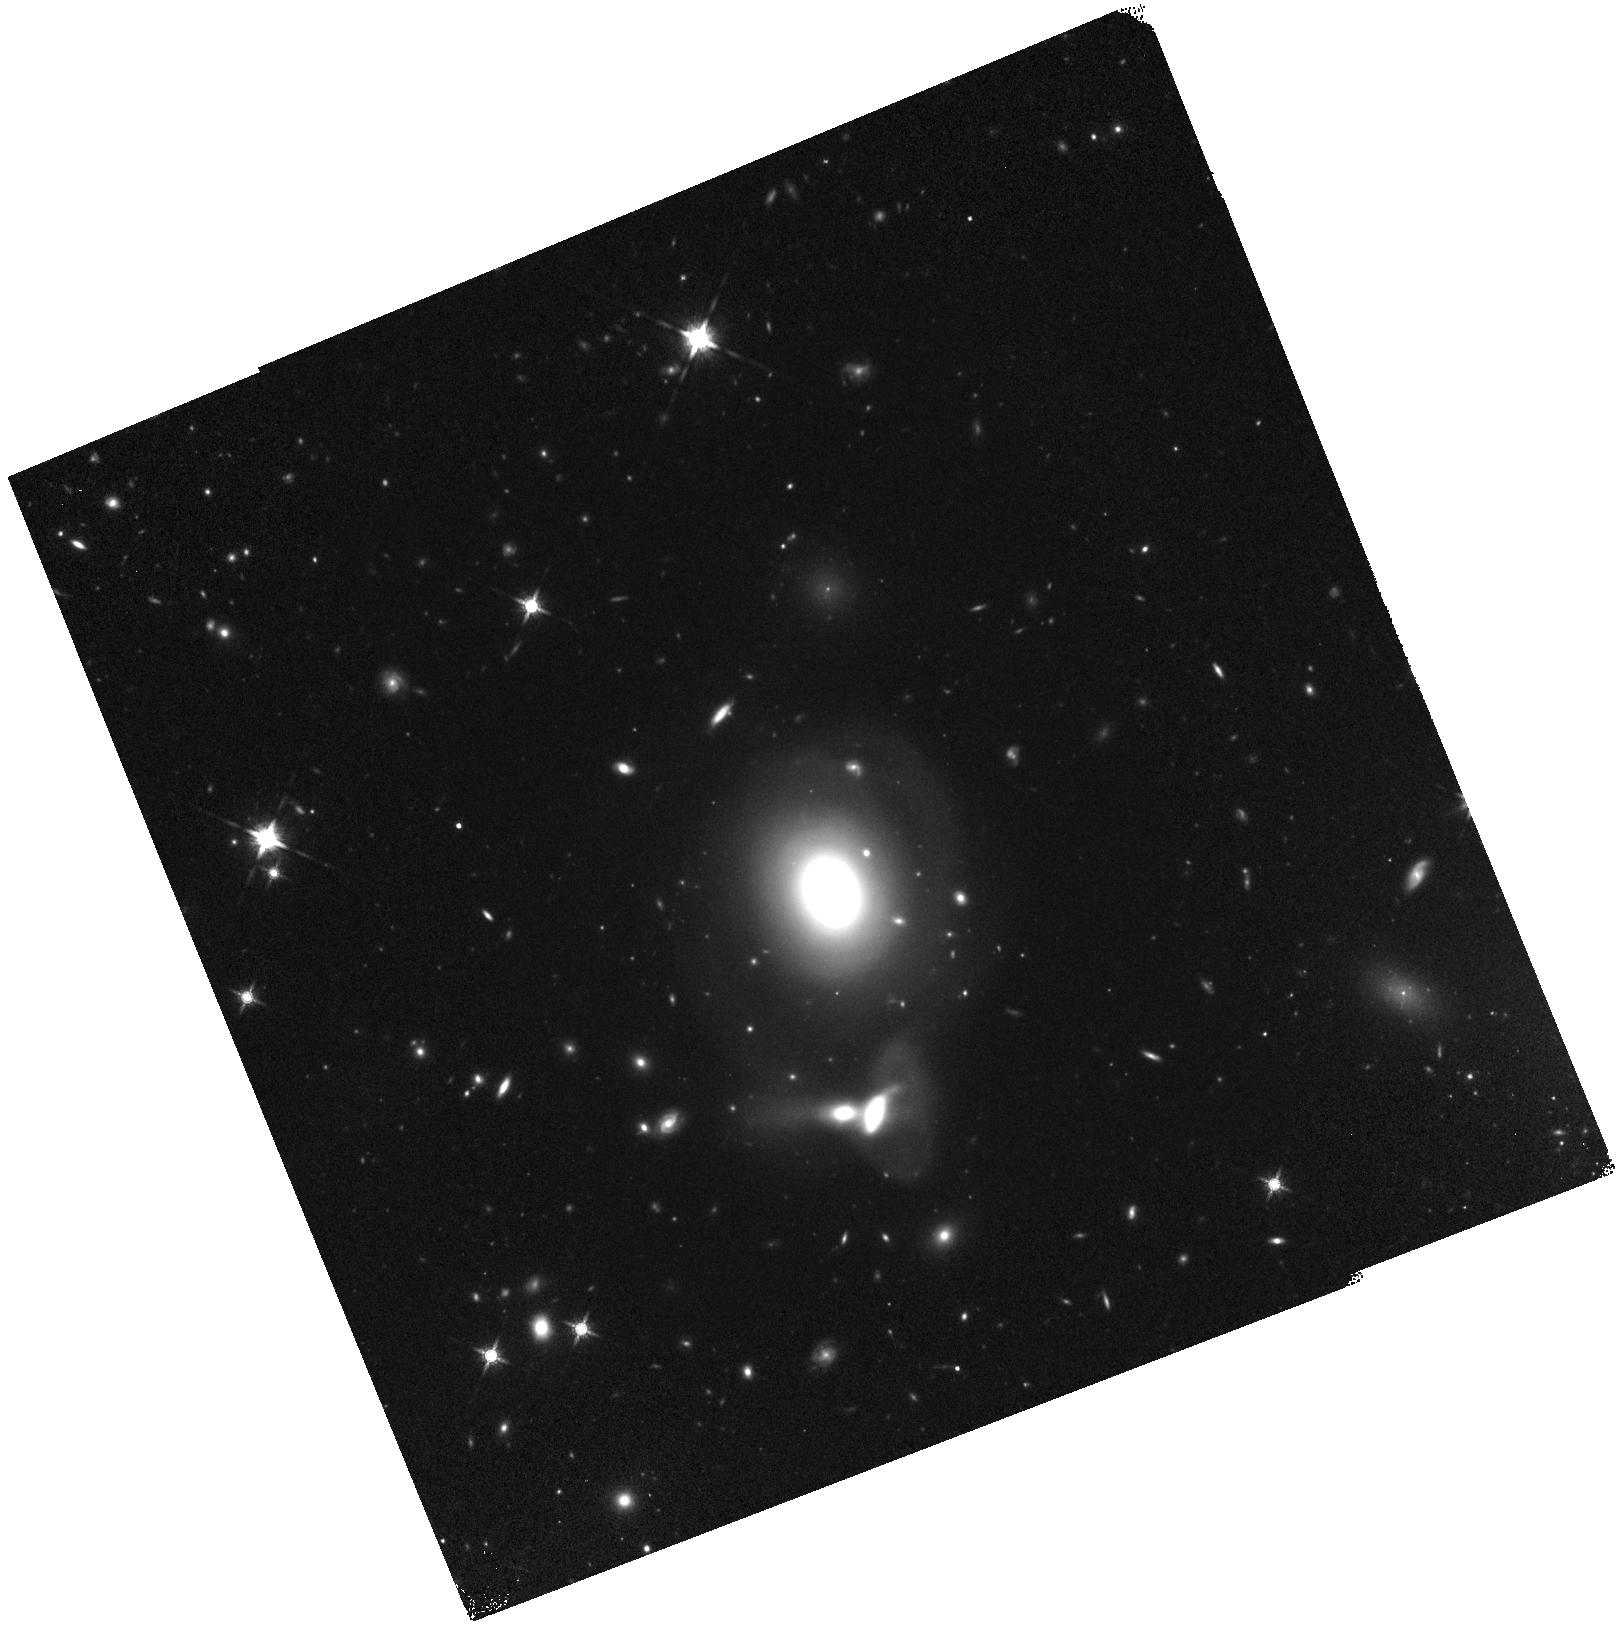
Target: L87326-X1. Instrument: WFC3/IR. Filter: F160W. Exposure: 27 min. Observation ID: hst_13813_02_wfc3_ir_f160w_icn302

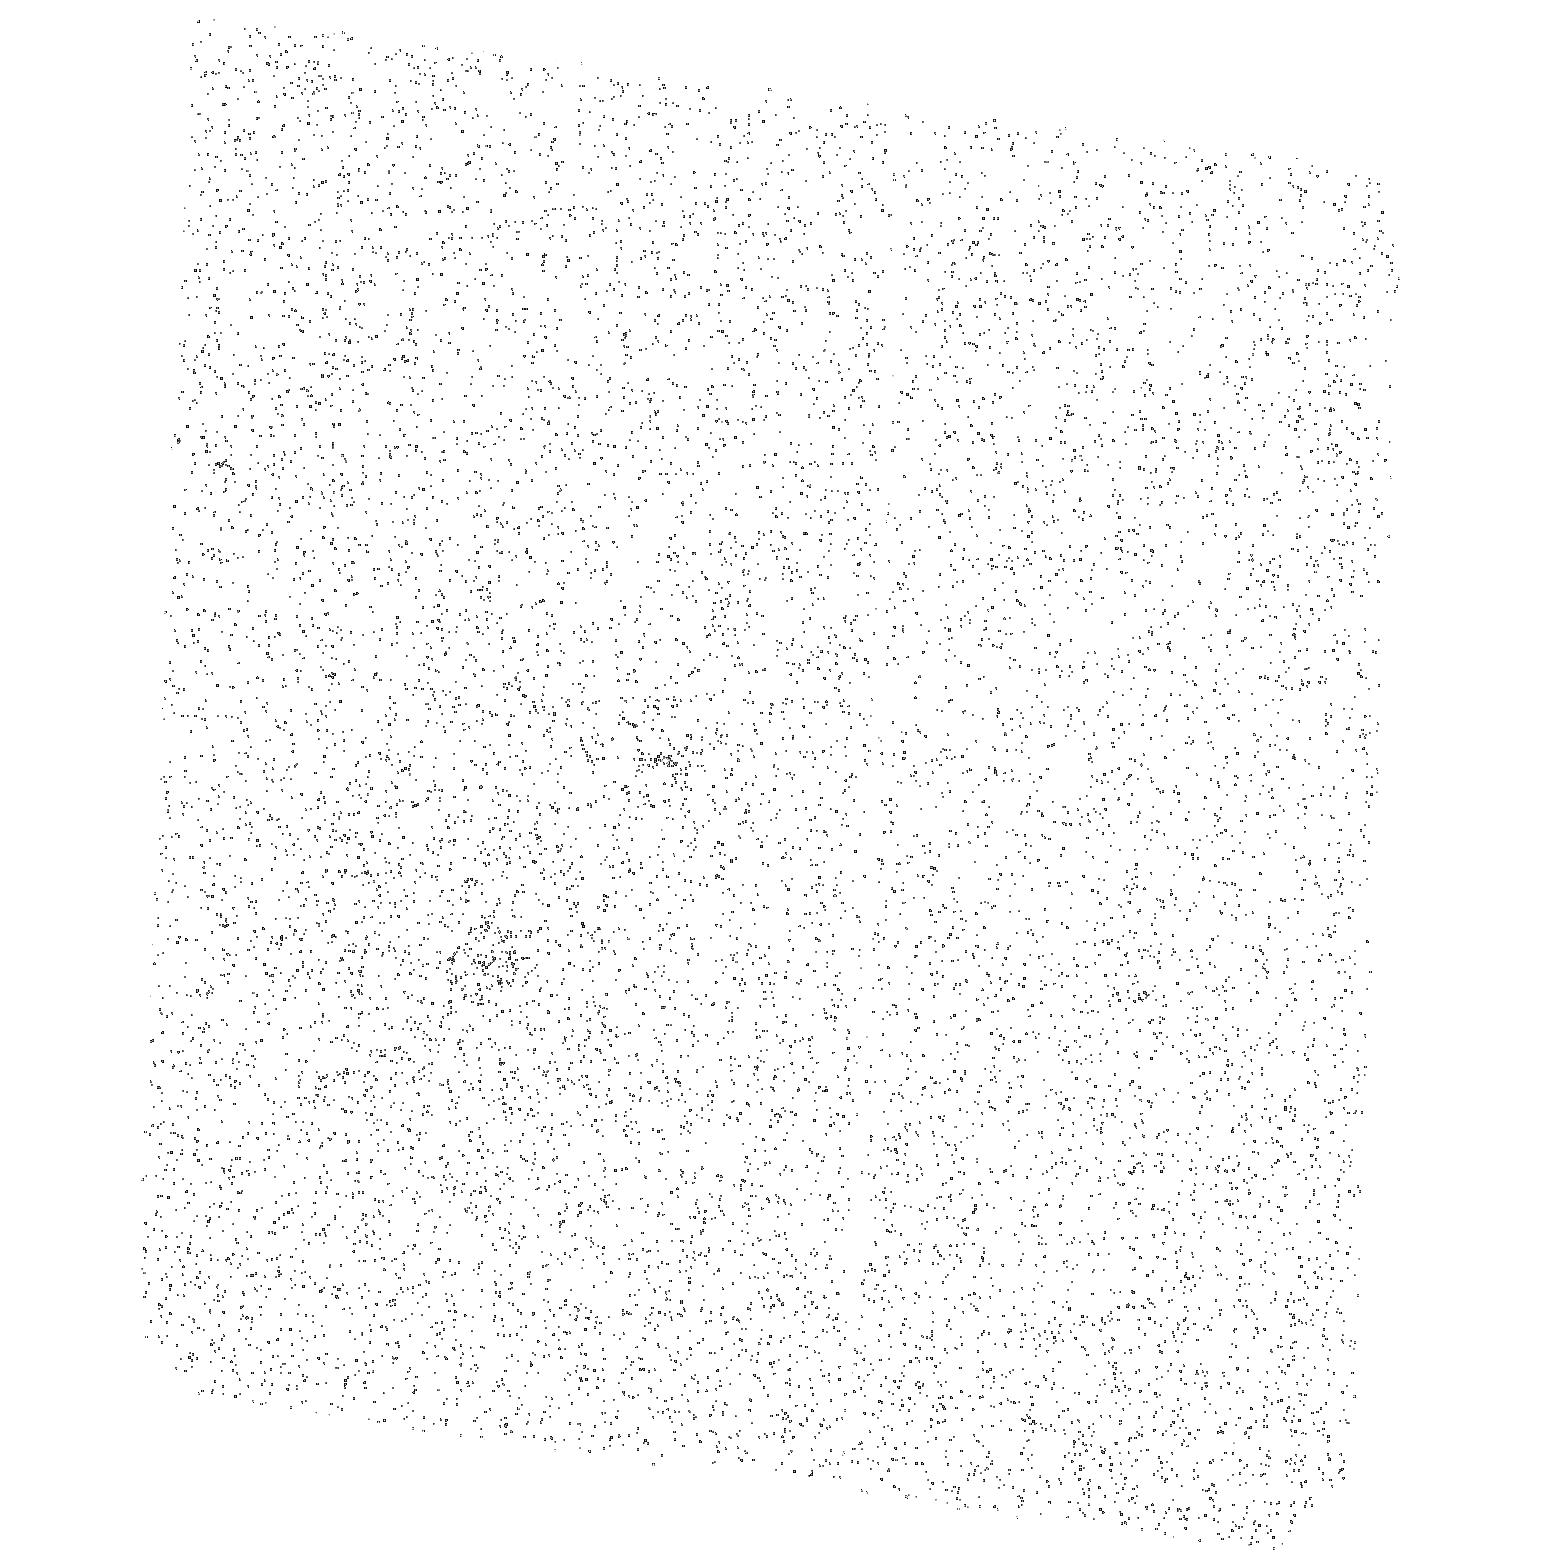
Target: L87326-X1. Instrument: ACS/SBC. Filter: F165LP. Exposure: 20 min. Observation ID: hst_13813_01_acs_sbc_f165lp_jcn301

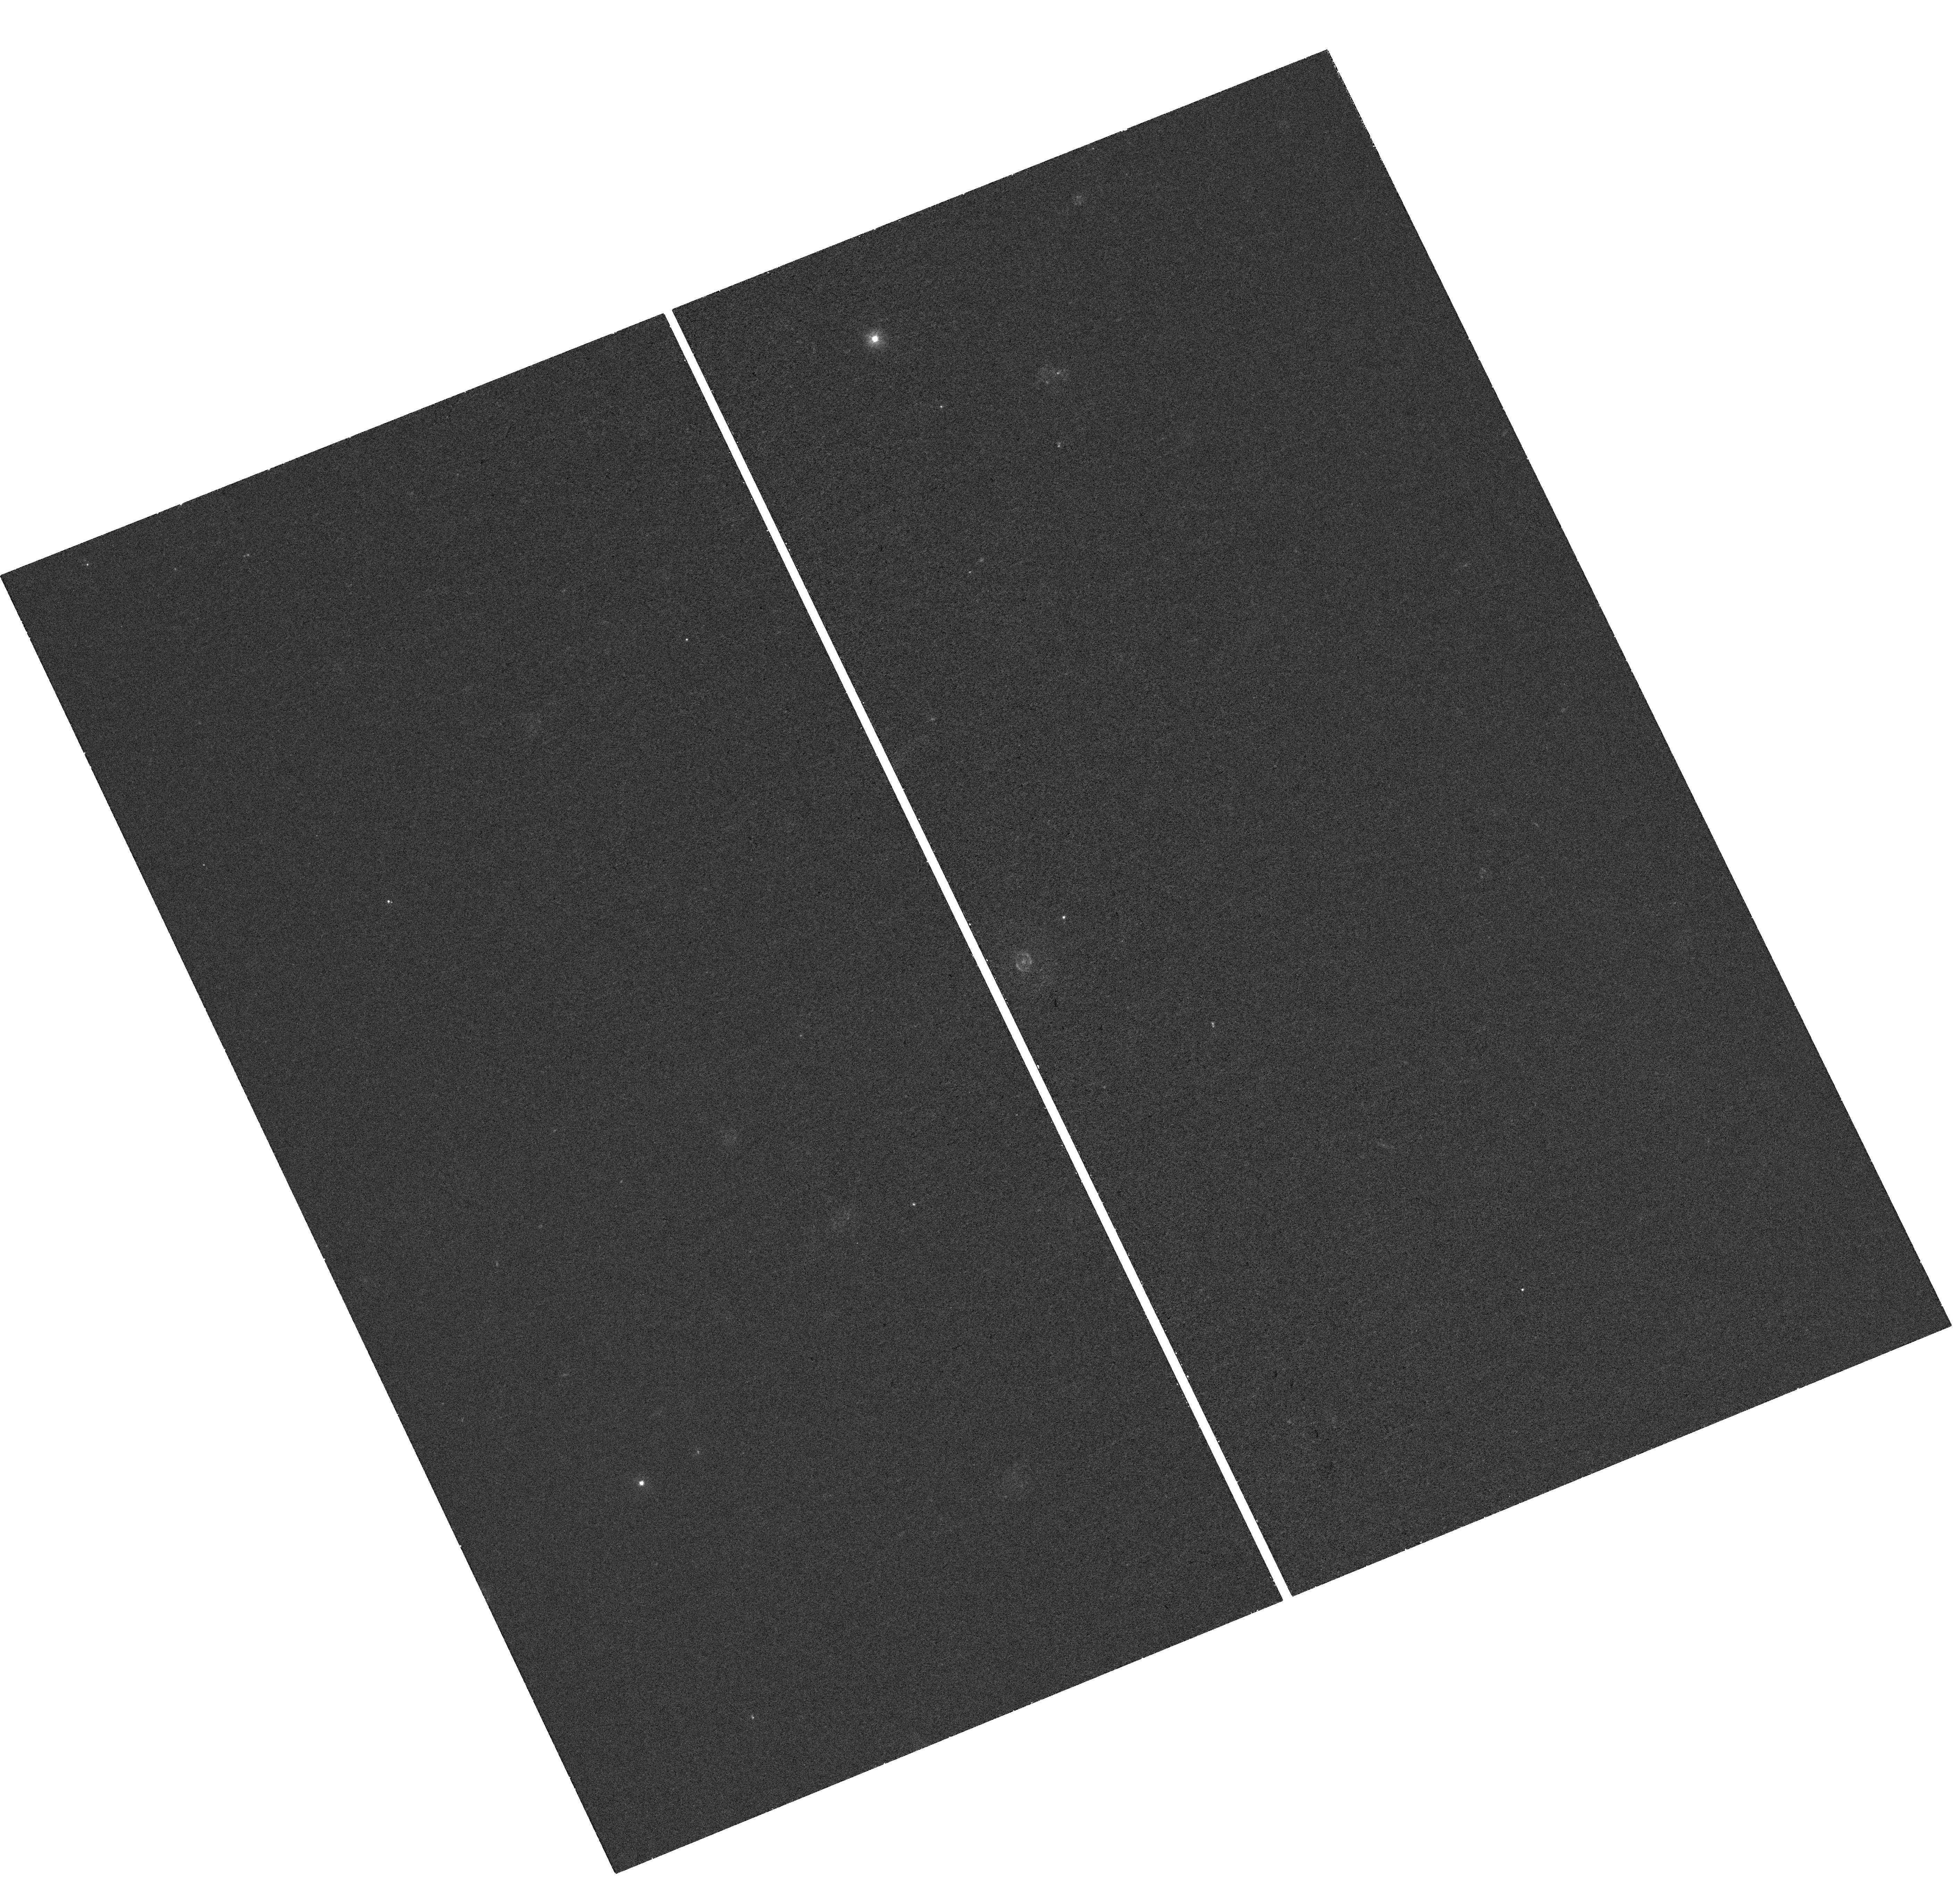
Target: L87326-X1. Instrument: WFC3/UVIS. Filter: F300X. Exposure: 25 min. Observation ID: hst_13813_02_wfc3_uvis_f300x_icn302

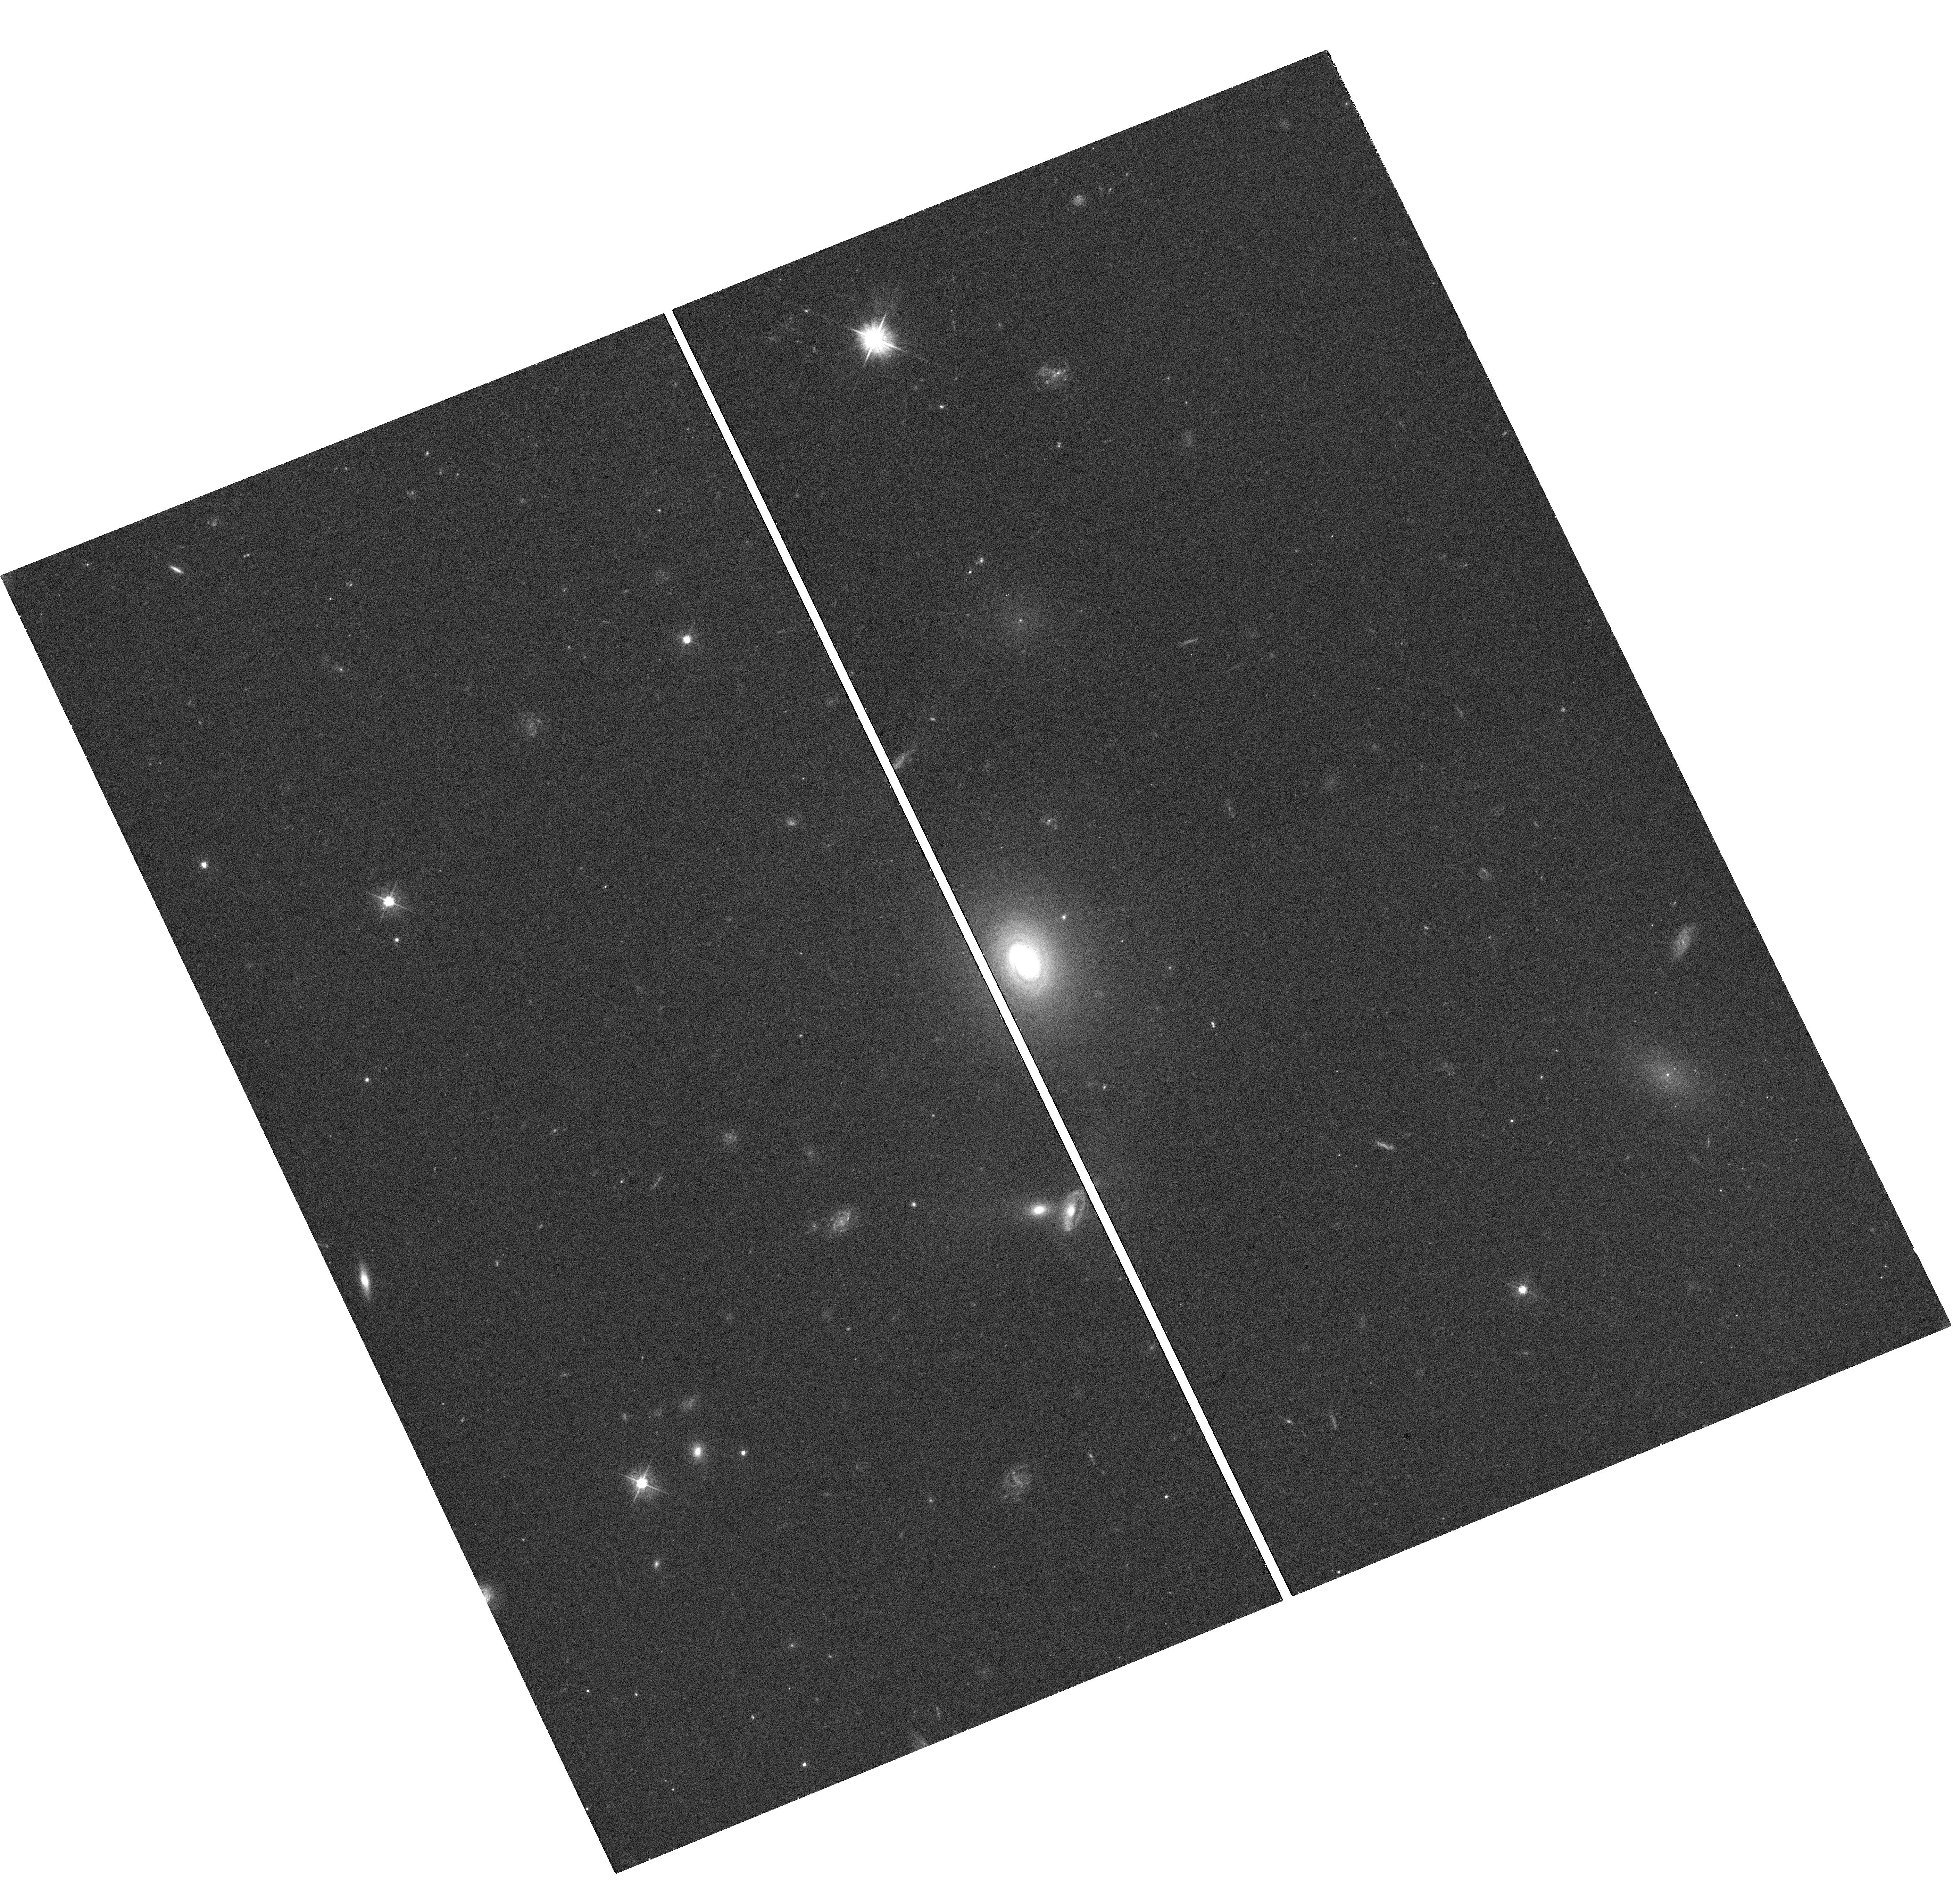
Target: L87326-X1. Instrument: WFC3/UVIS. Filter: F475W. Exposure: 25 min. Observation ID: hst_13813_02_wfc3_uvis_f475w_icn302

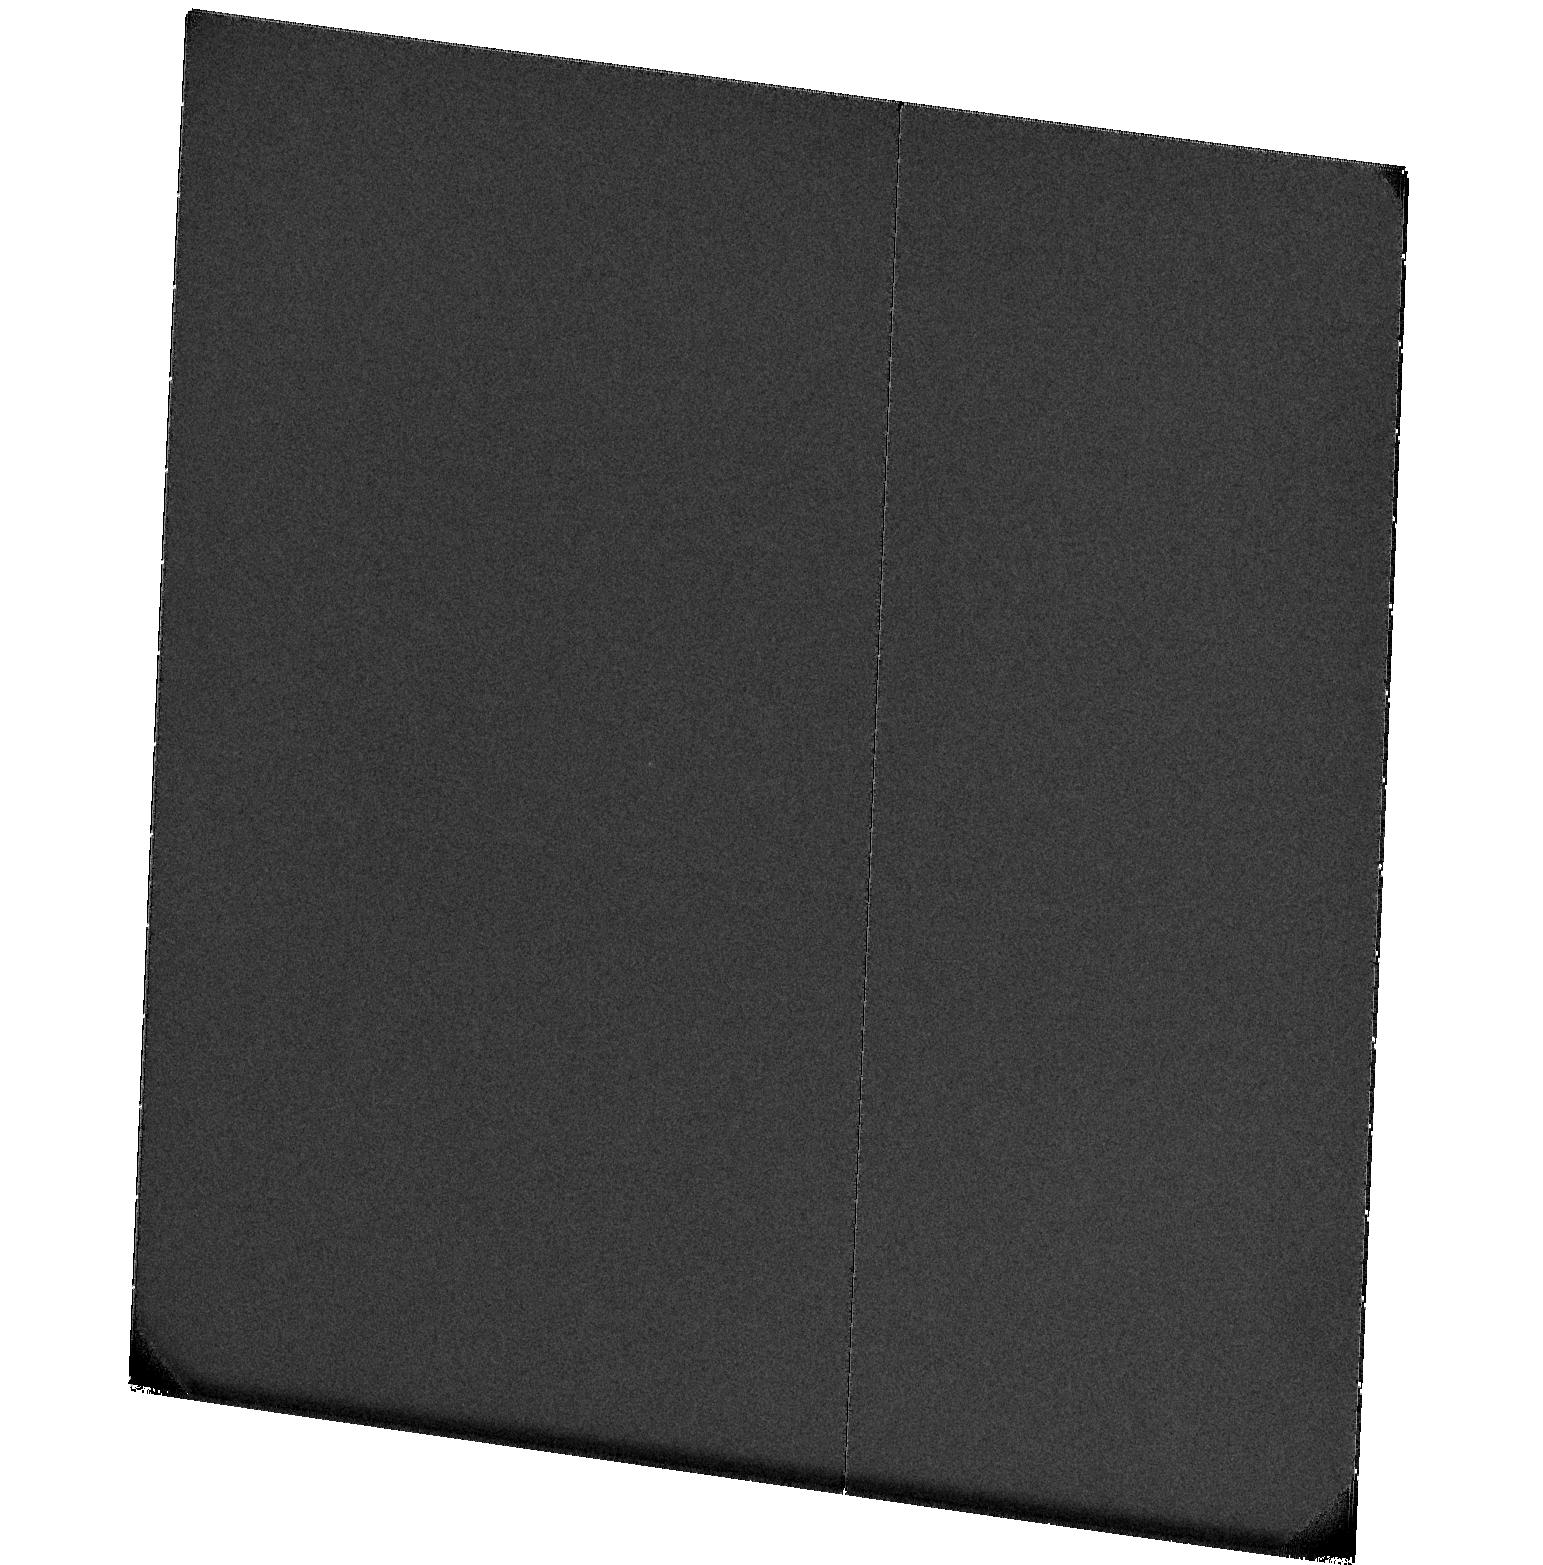
Target: L87326-X1. Instrument: ACS/SBC. Filter: F115LP. Exposure: 19 min. Observation ID: hst_13813_01_acs_sbc_f115lp_jcn301

Mapping the Broad-band Spectrum of a New Candidate Intermediate Mass Black Hole (PI: Farrell, Sean A.)

We request joint XMM-Newton & HST observations of a new intermediate mass black hole candidate in the galaxy LEDA 87326 to map the broad-band spectral energy distribution from X-ray to near-IR. Previous observations with the XMM-Newton EPIC and OM cameras detected an X-ray source with an observed 0.2-10 keV luminosity of 6E41 erg/s, with the X-ray spectrum dominated by a hard power law and the UV/optical data consistent with thermal emission from a cool (~0.08 keV) accretion disc. The high X-ray luminosity and low disc temperature imply a black hole mass > 4000 Msun. By observing this source simultaneously with XMM-Newton and the HST we will confirm that the observed optical emission is from an accretion disc and determine whether any reprocessing in the outer disc is present.